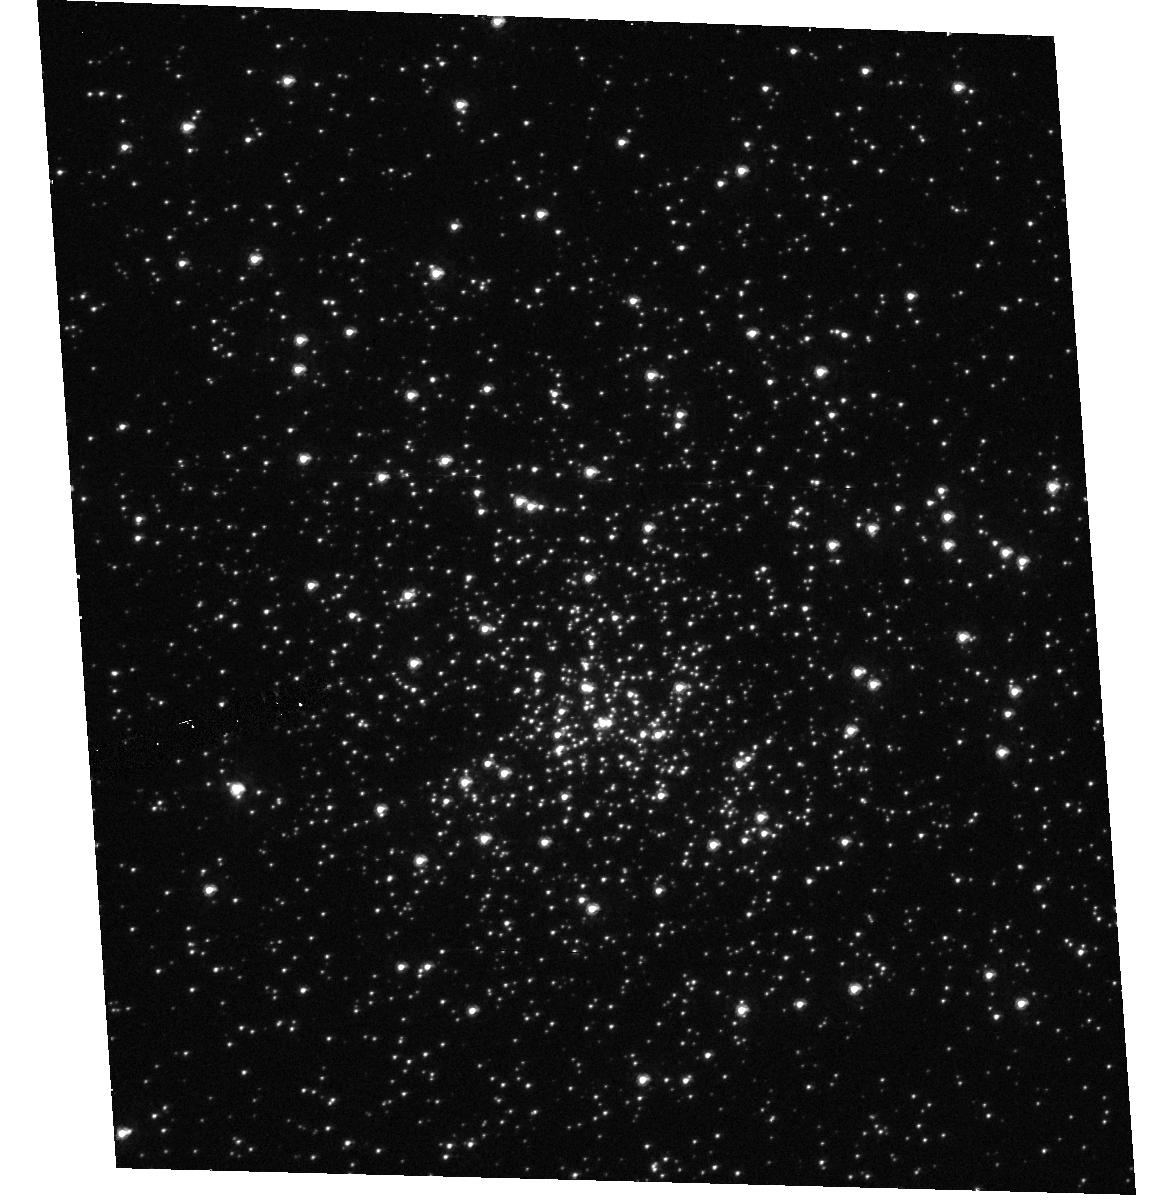
Target: NGC6681
Instrument: ACS/HRC
Filter: F330W
Exposure: 11 min
Observation ID: hst_9019_10_acs_hrc_f330w_j8bt10

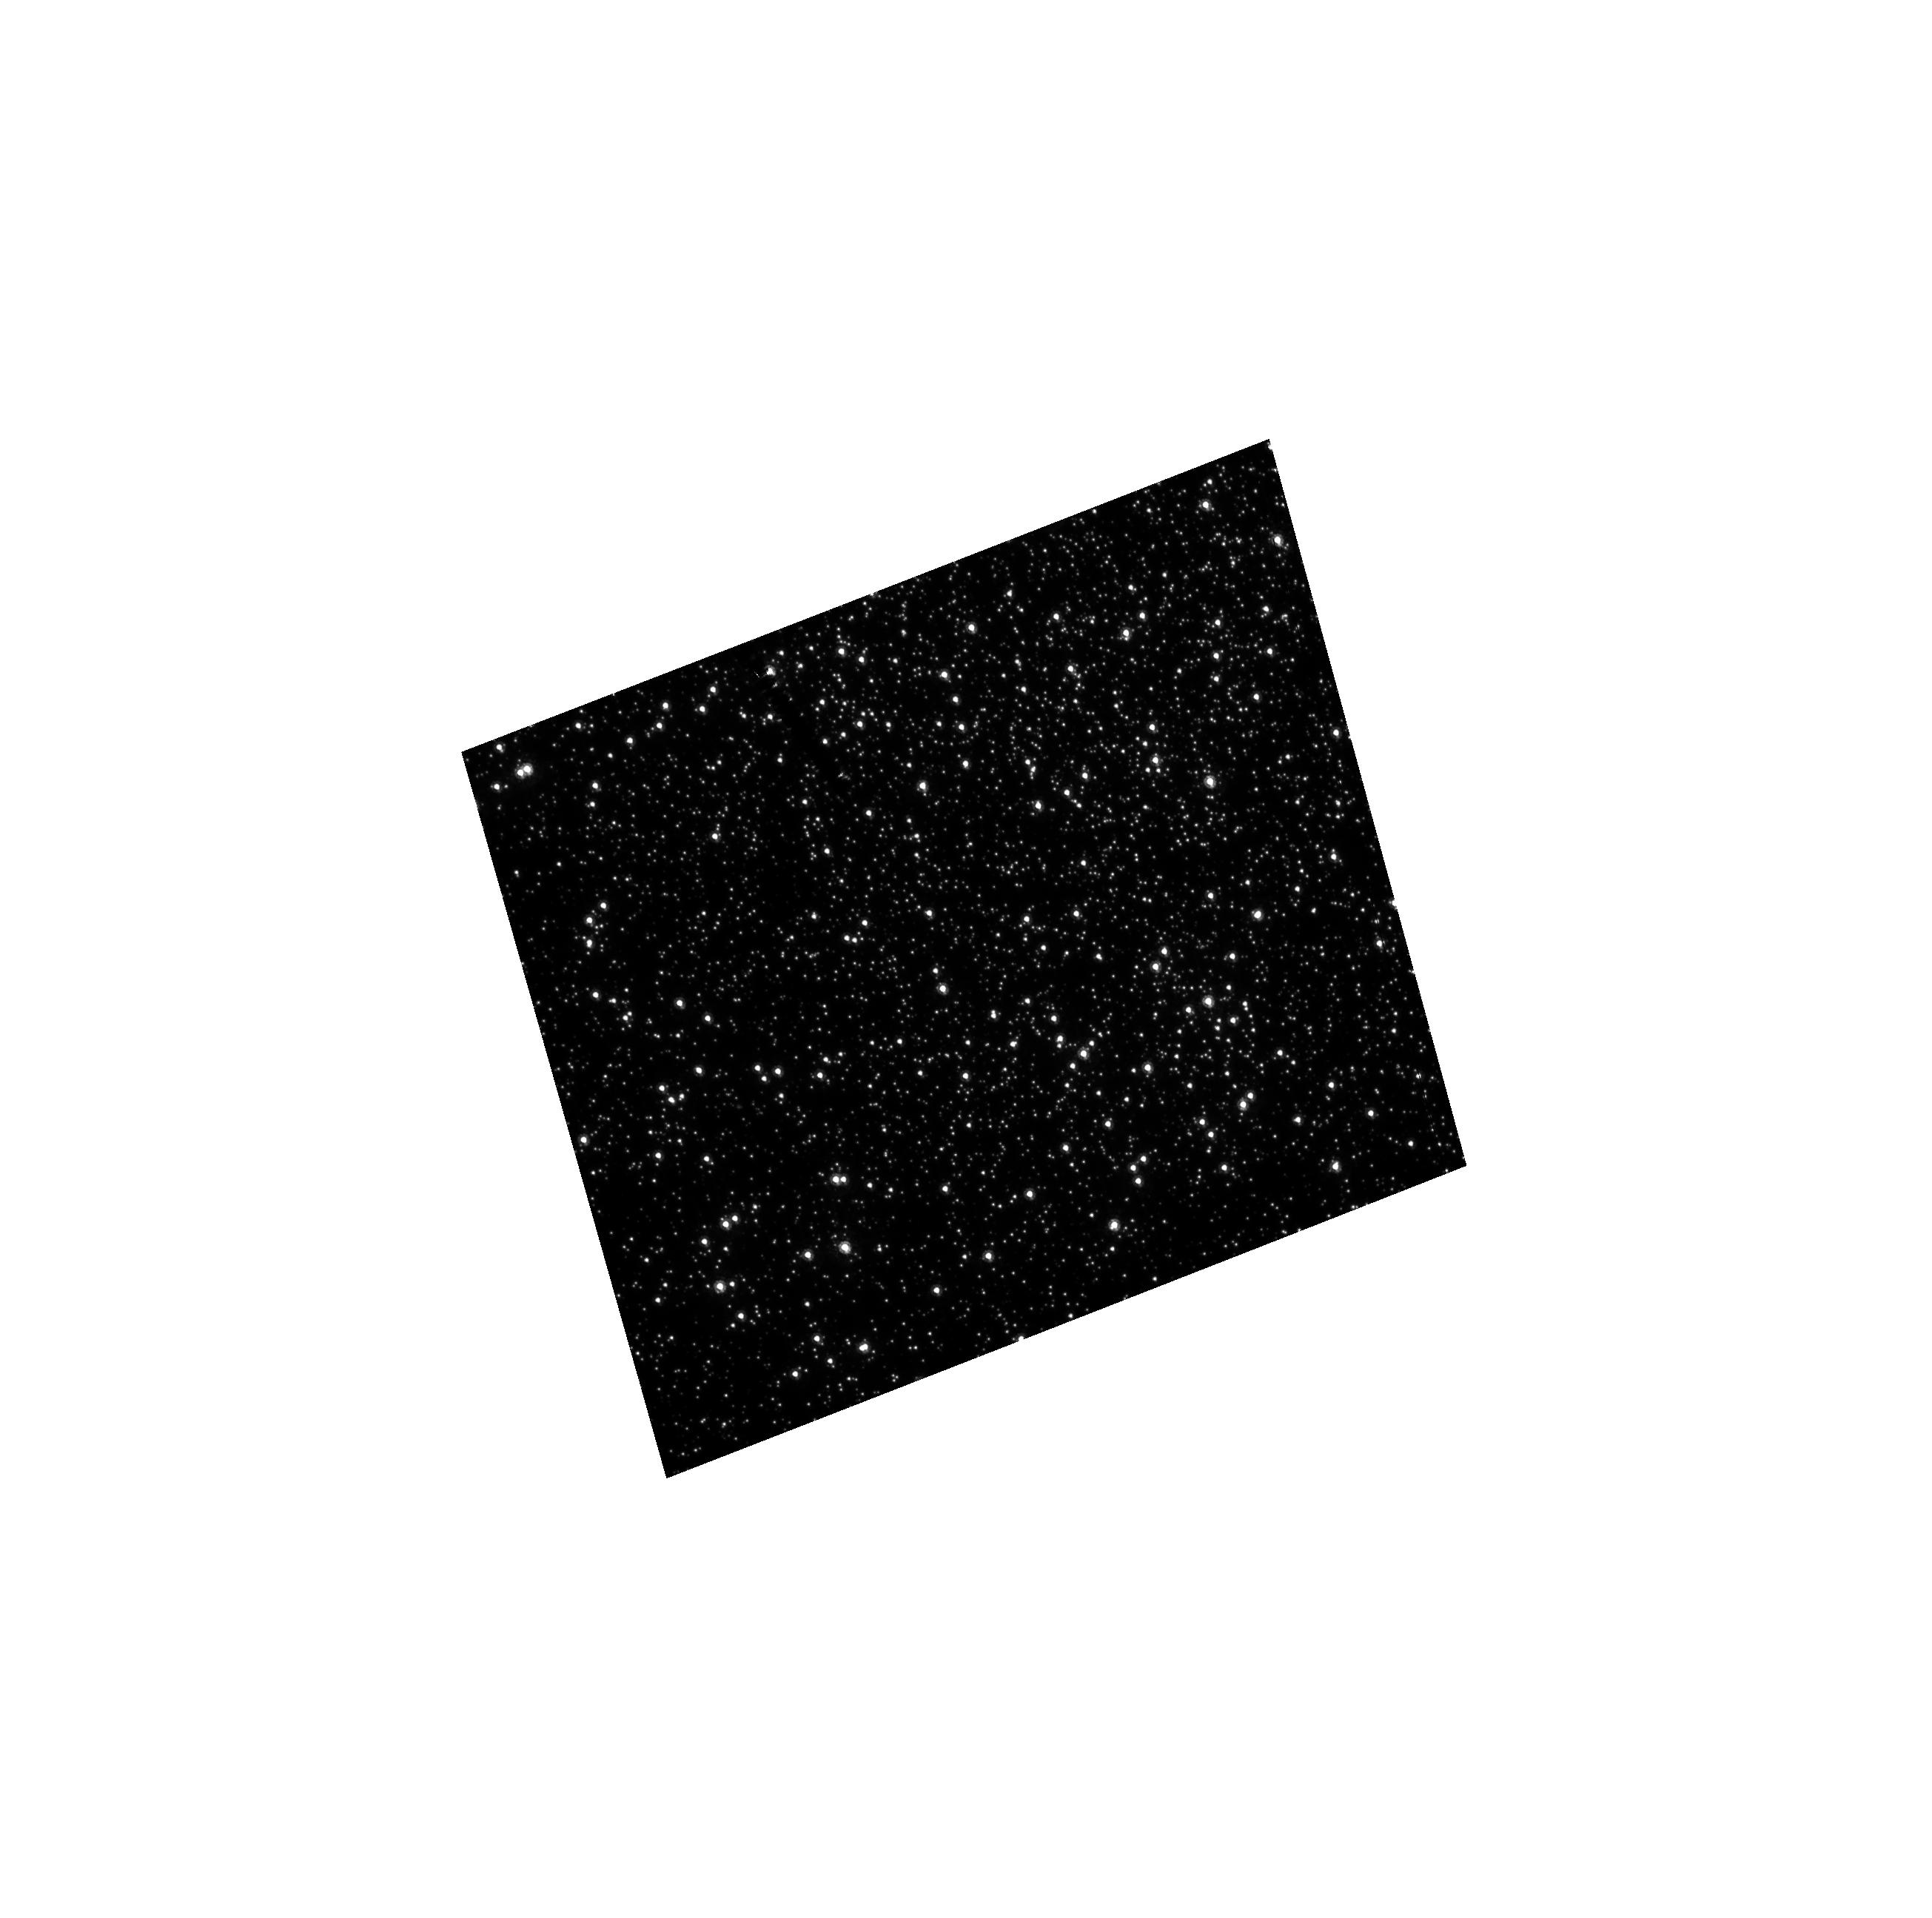
Target: NGC104
Instrument: ACS/HRC
Filter: F435W
Exposure: 4 min
Observation ID: hst_9019_04_acs_hrc_f435w_j8bt04

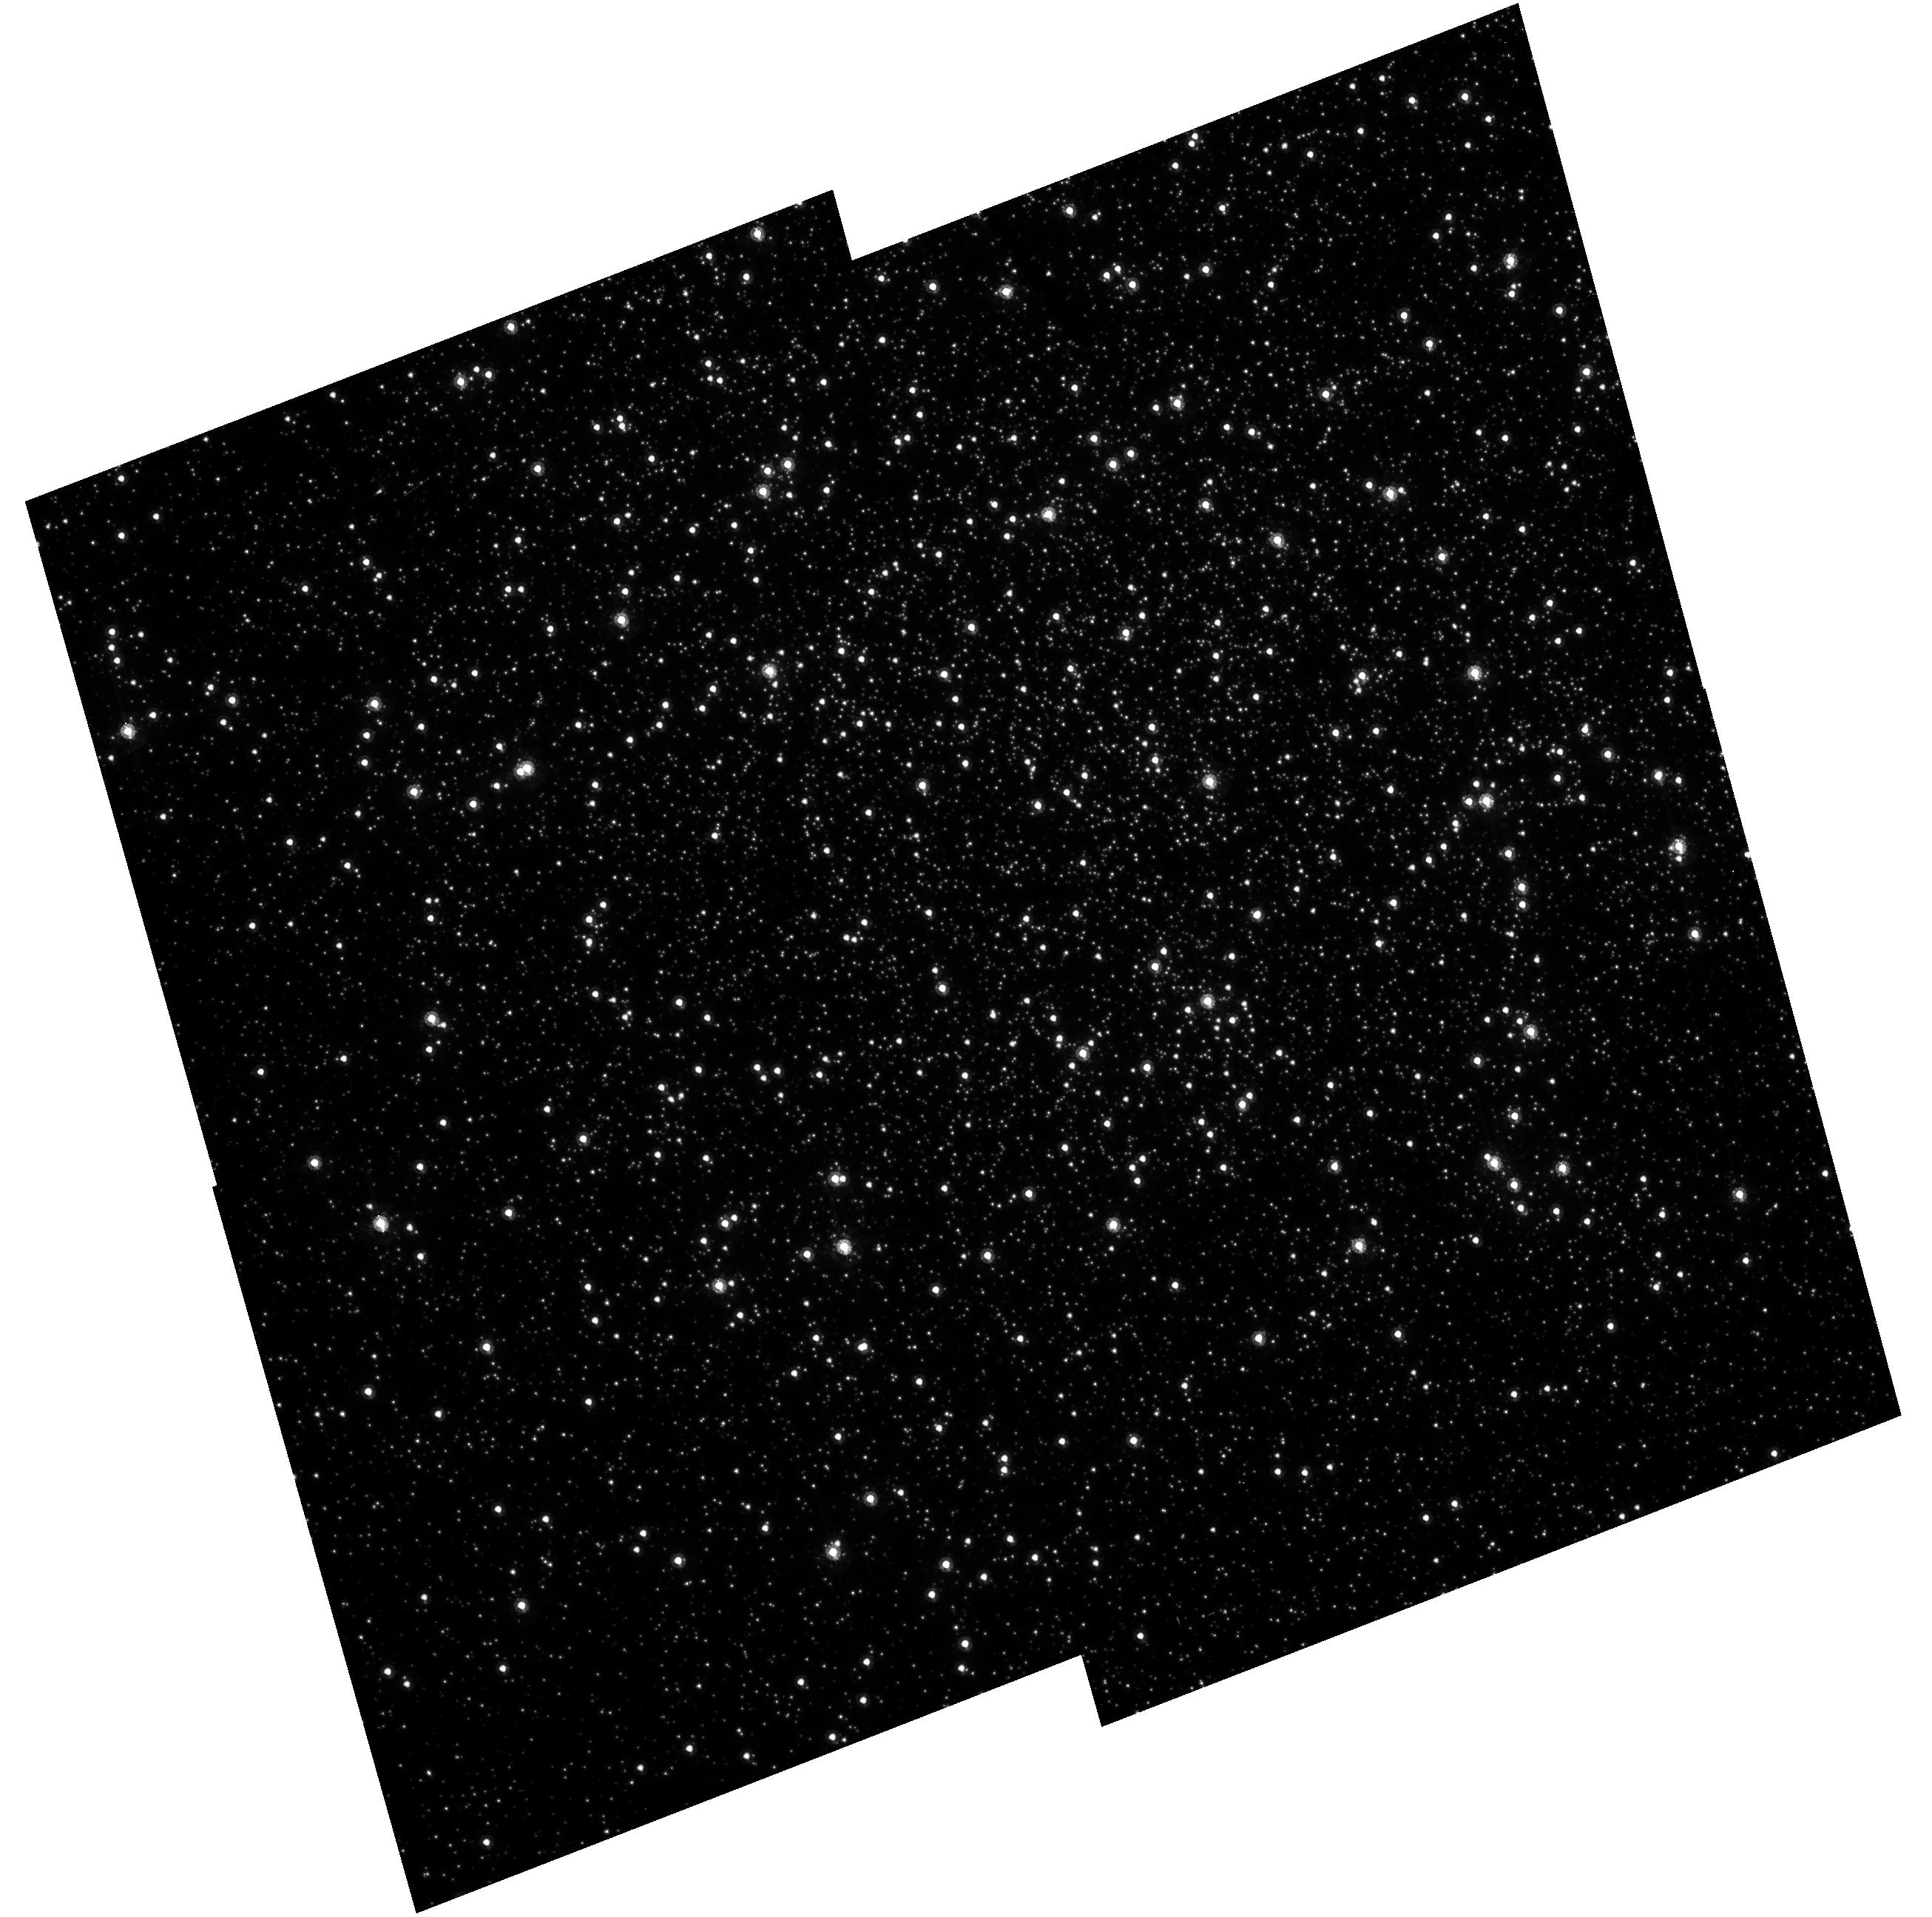
Target: NGC104
Instrument: ACS/HRC
Filter: F555W
Exposure: 12 min
Observation ID: hst_9019_05_acs_hrc_f555w_j8bt05

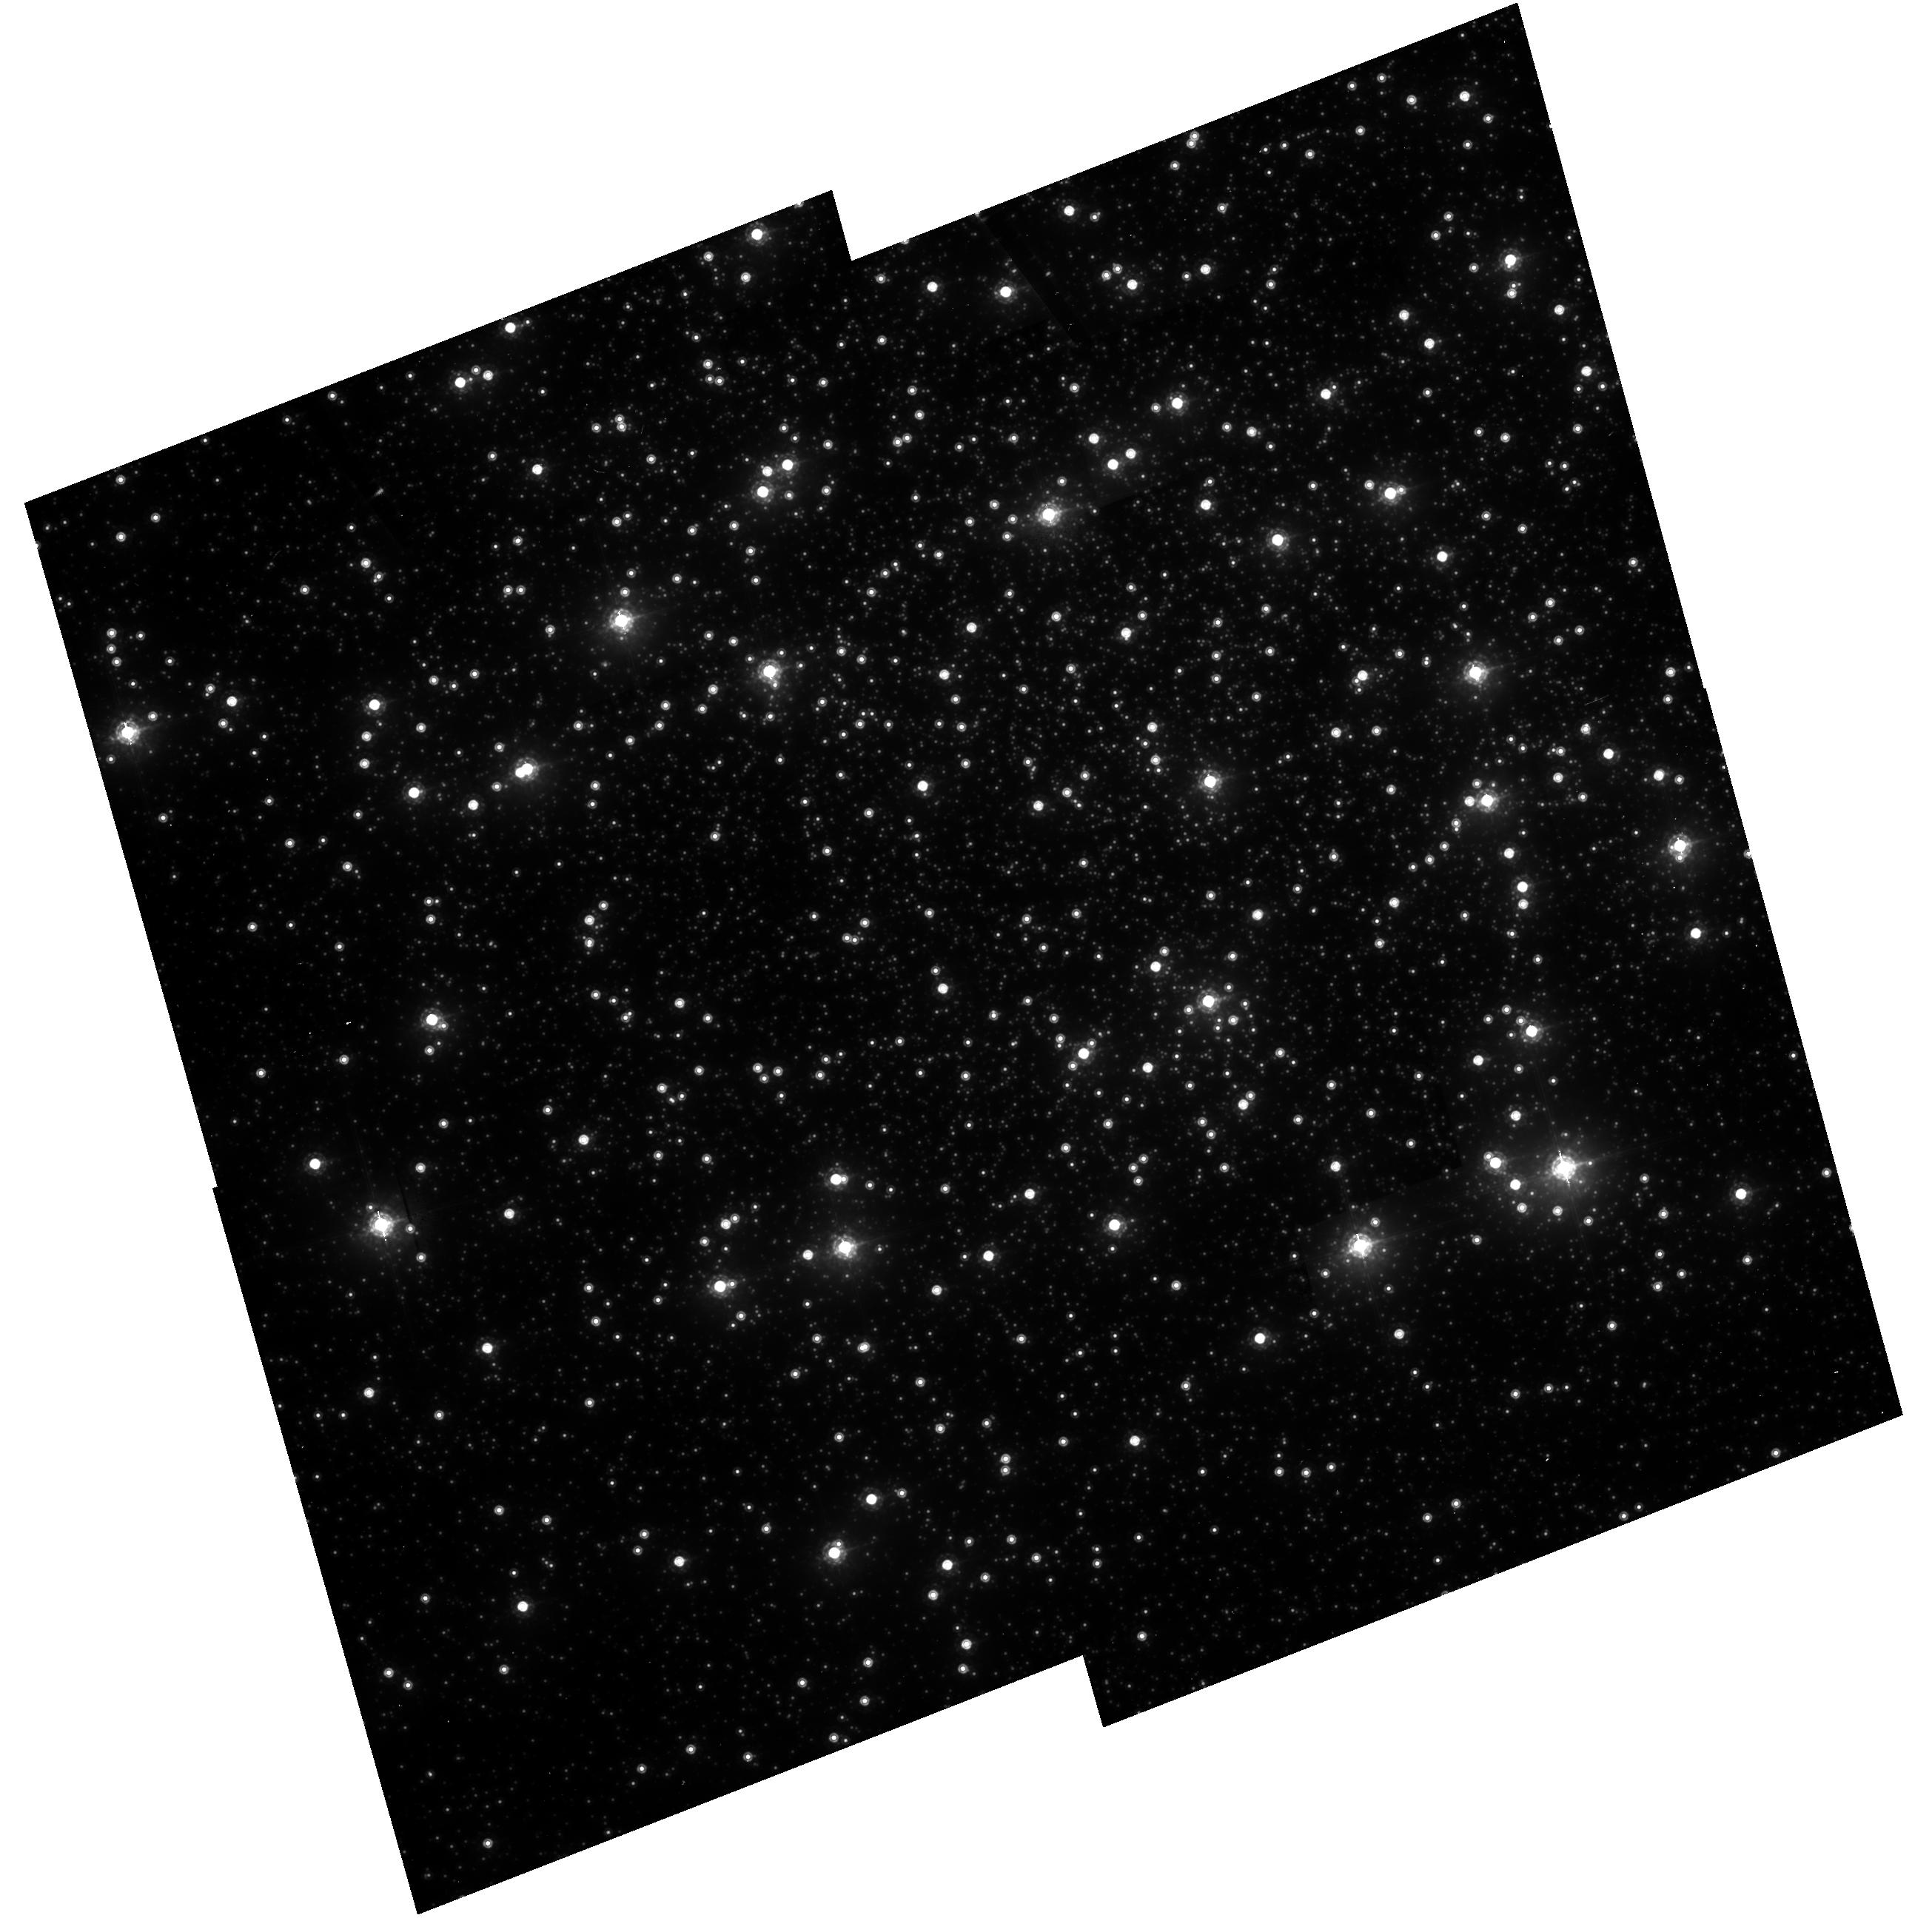
Target: NGC104
Instrument: ACS/HRC
Filter: F850LP
Exposure: 10 min
Observation ID: hst_9019_04_acs_hrc_f850lp_j8bt04

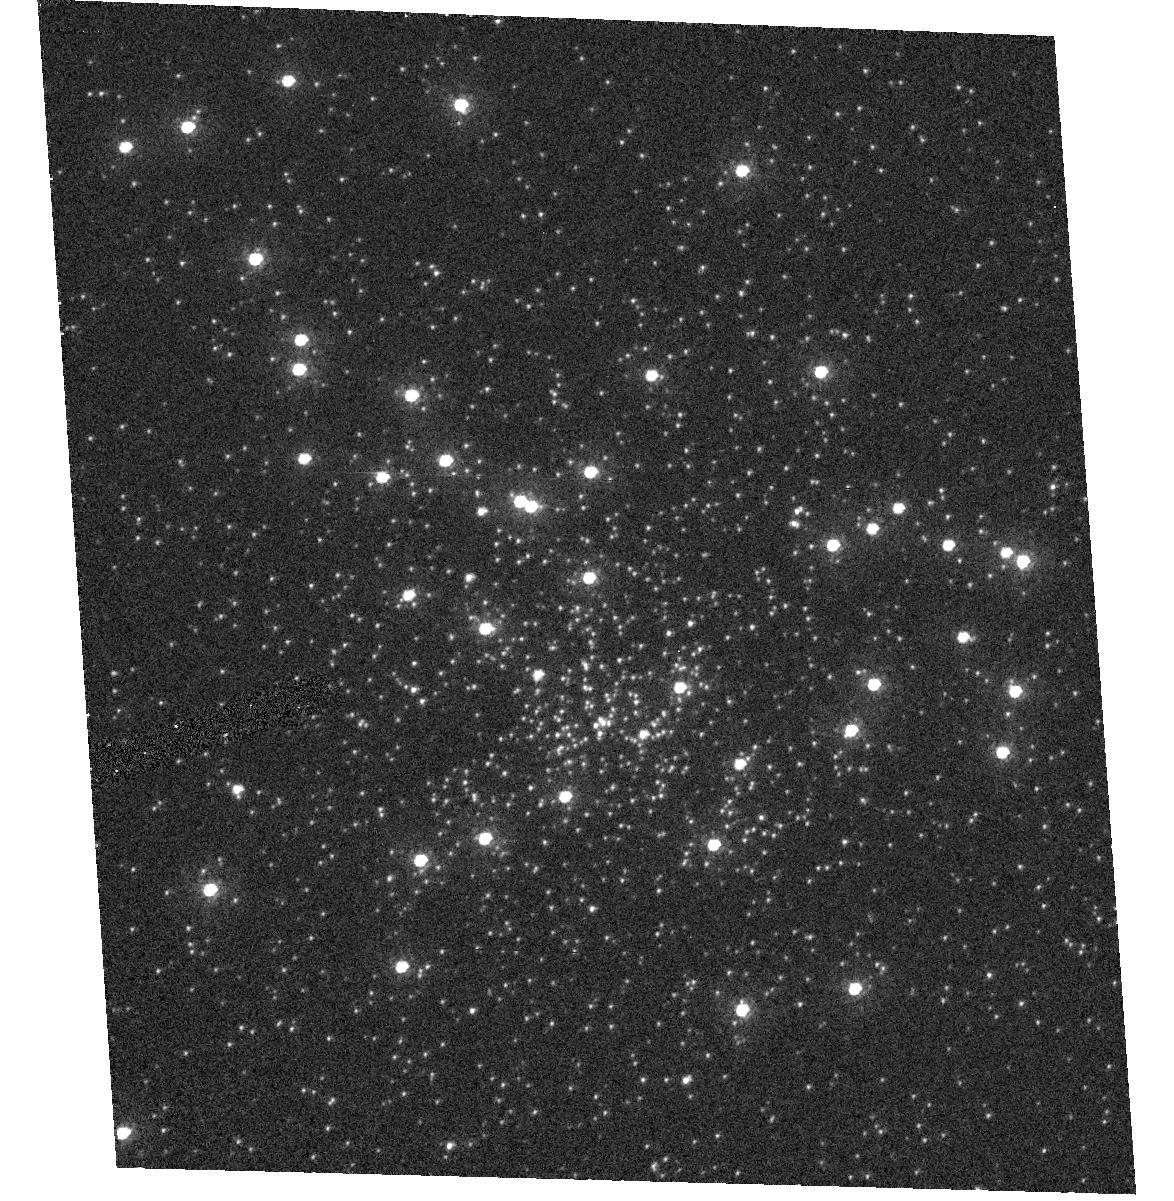
Target: NGC6681
Instrument: ACS/HRC
Filter: F220W
Exposure: 23 min
Observation ID: hst_9019_10_acs_hrc_f220w_j8bt10

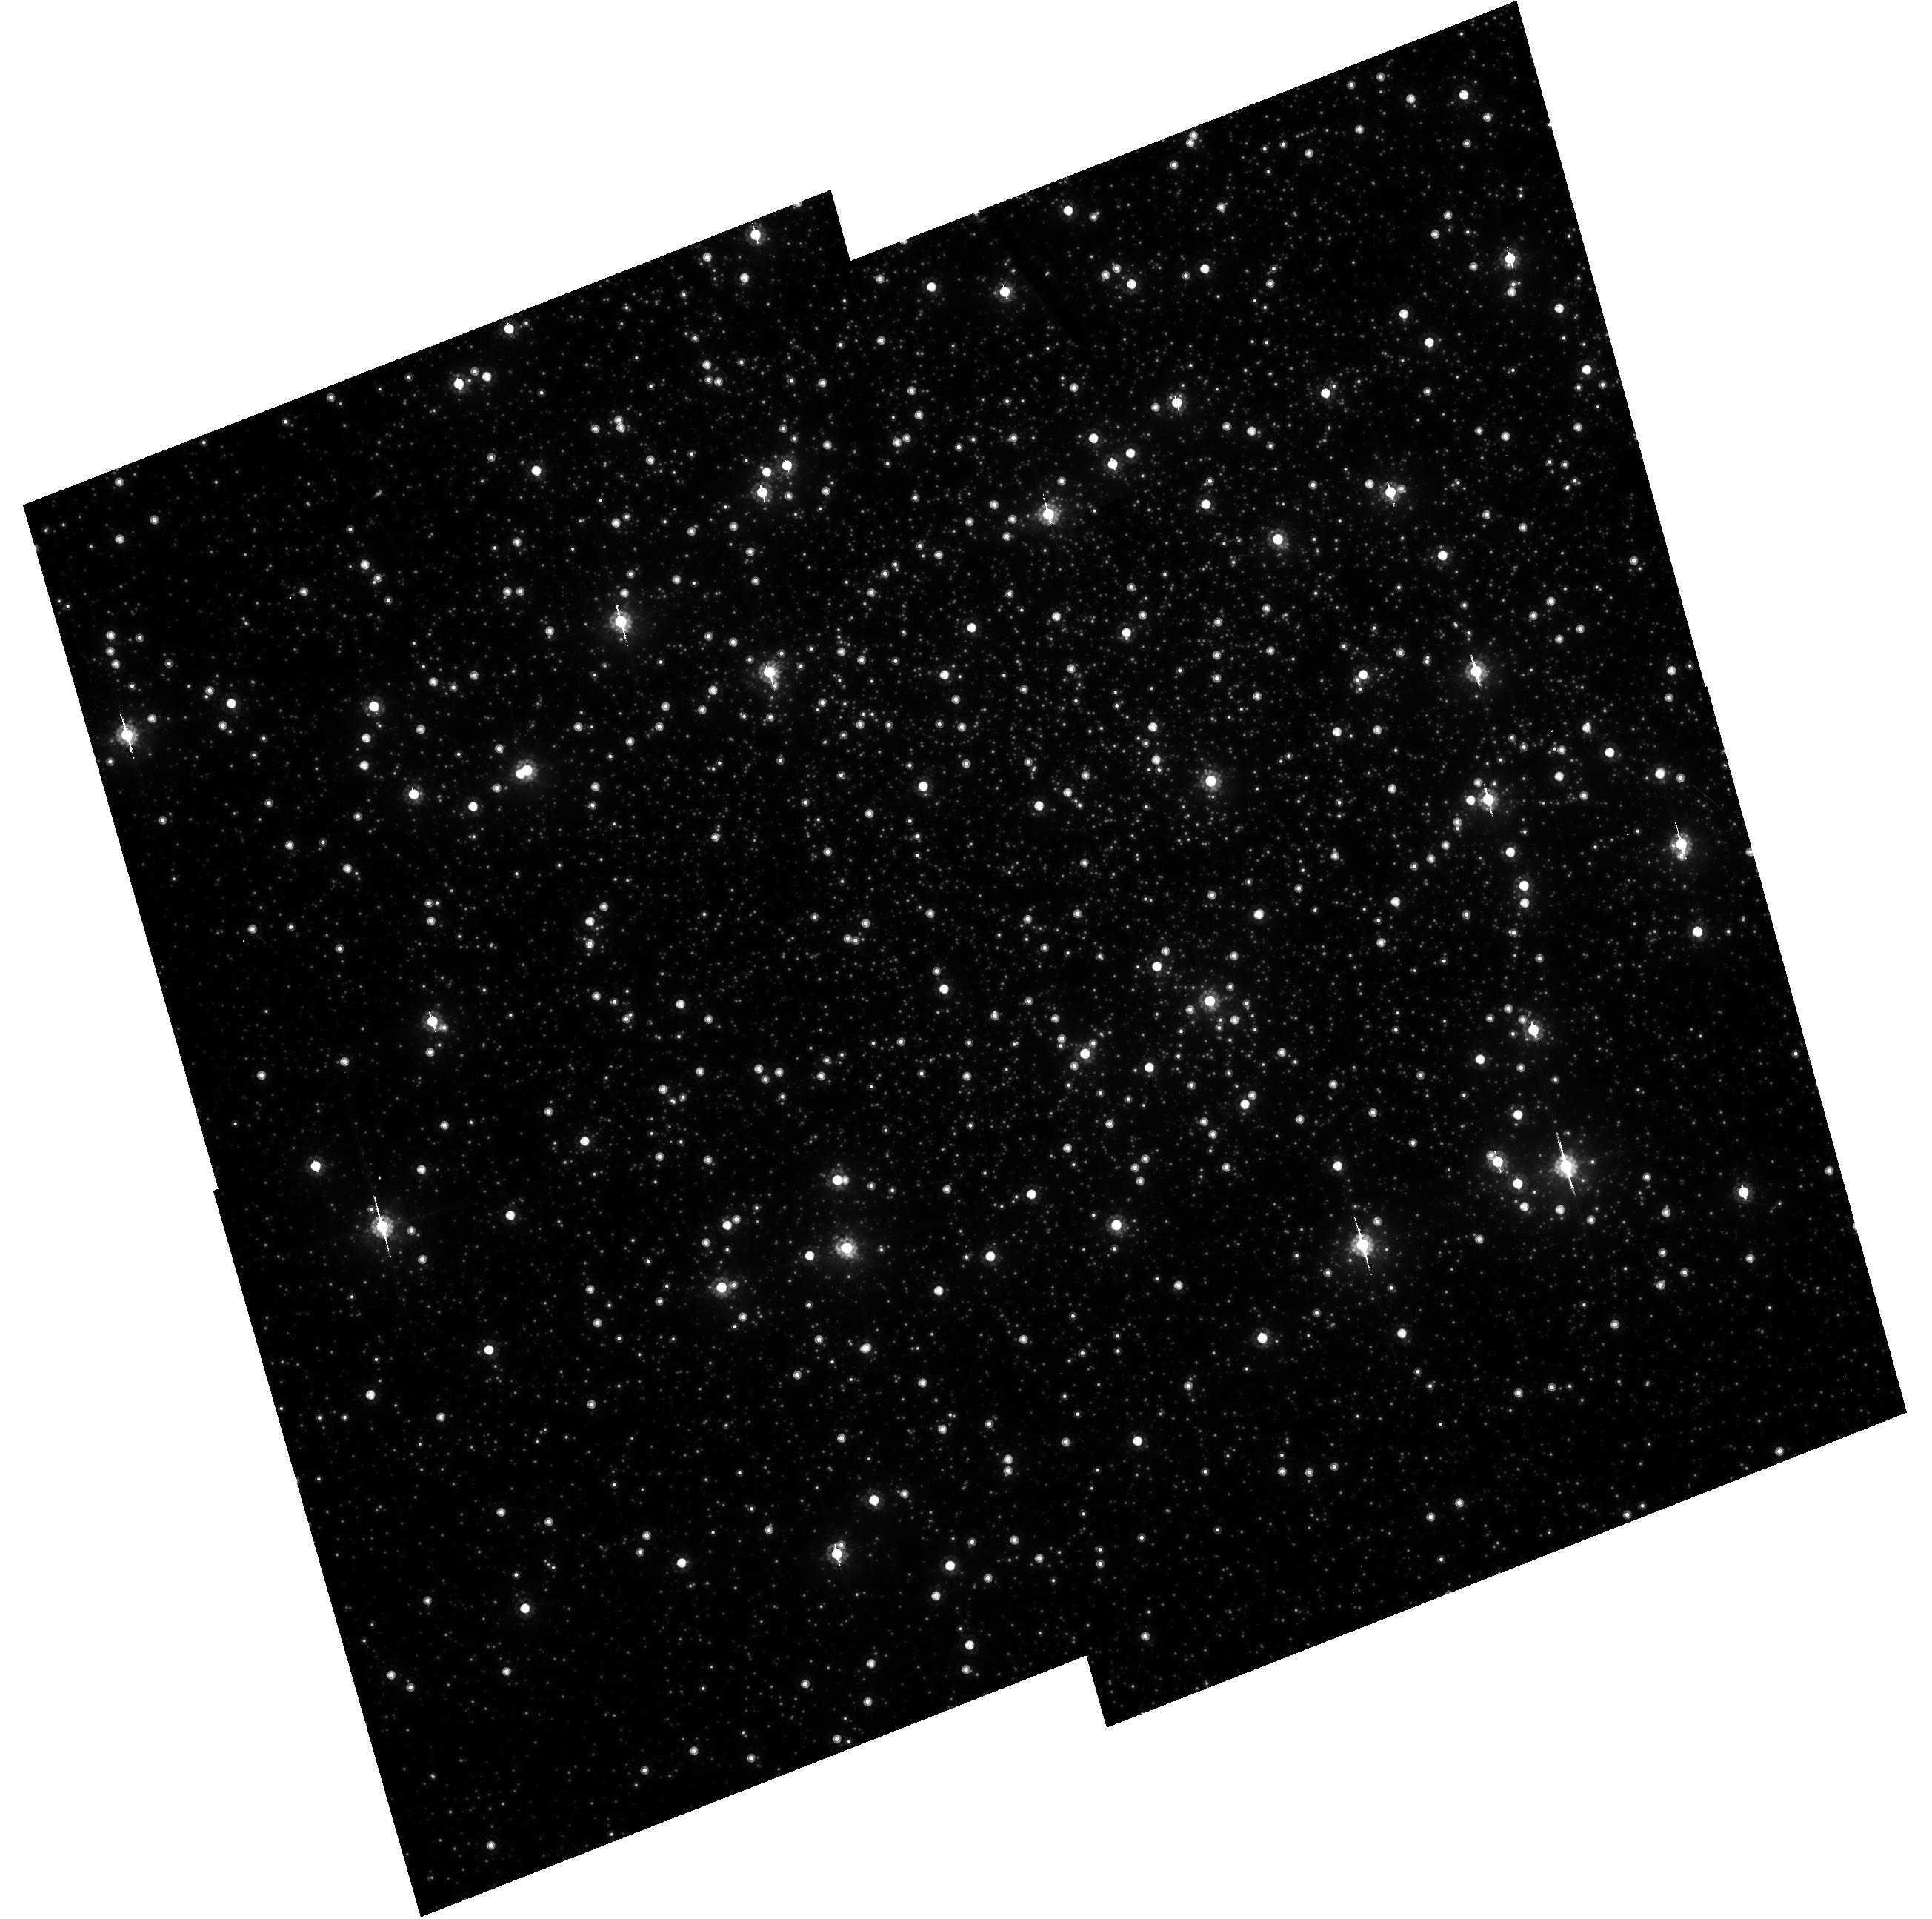
Target: NGC104
Instrument: ACS/HRC
Filter: F814W
Exposure: 21 min
Observation ID: hst_9019_07_acs_hrc_f814w_j8bt07

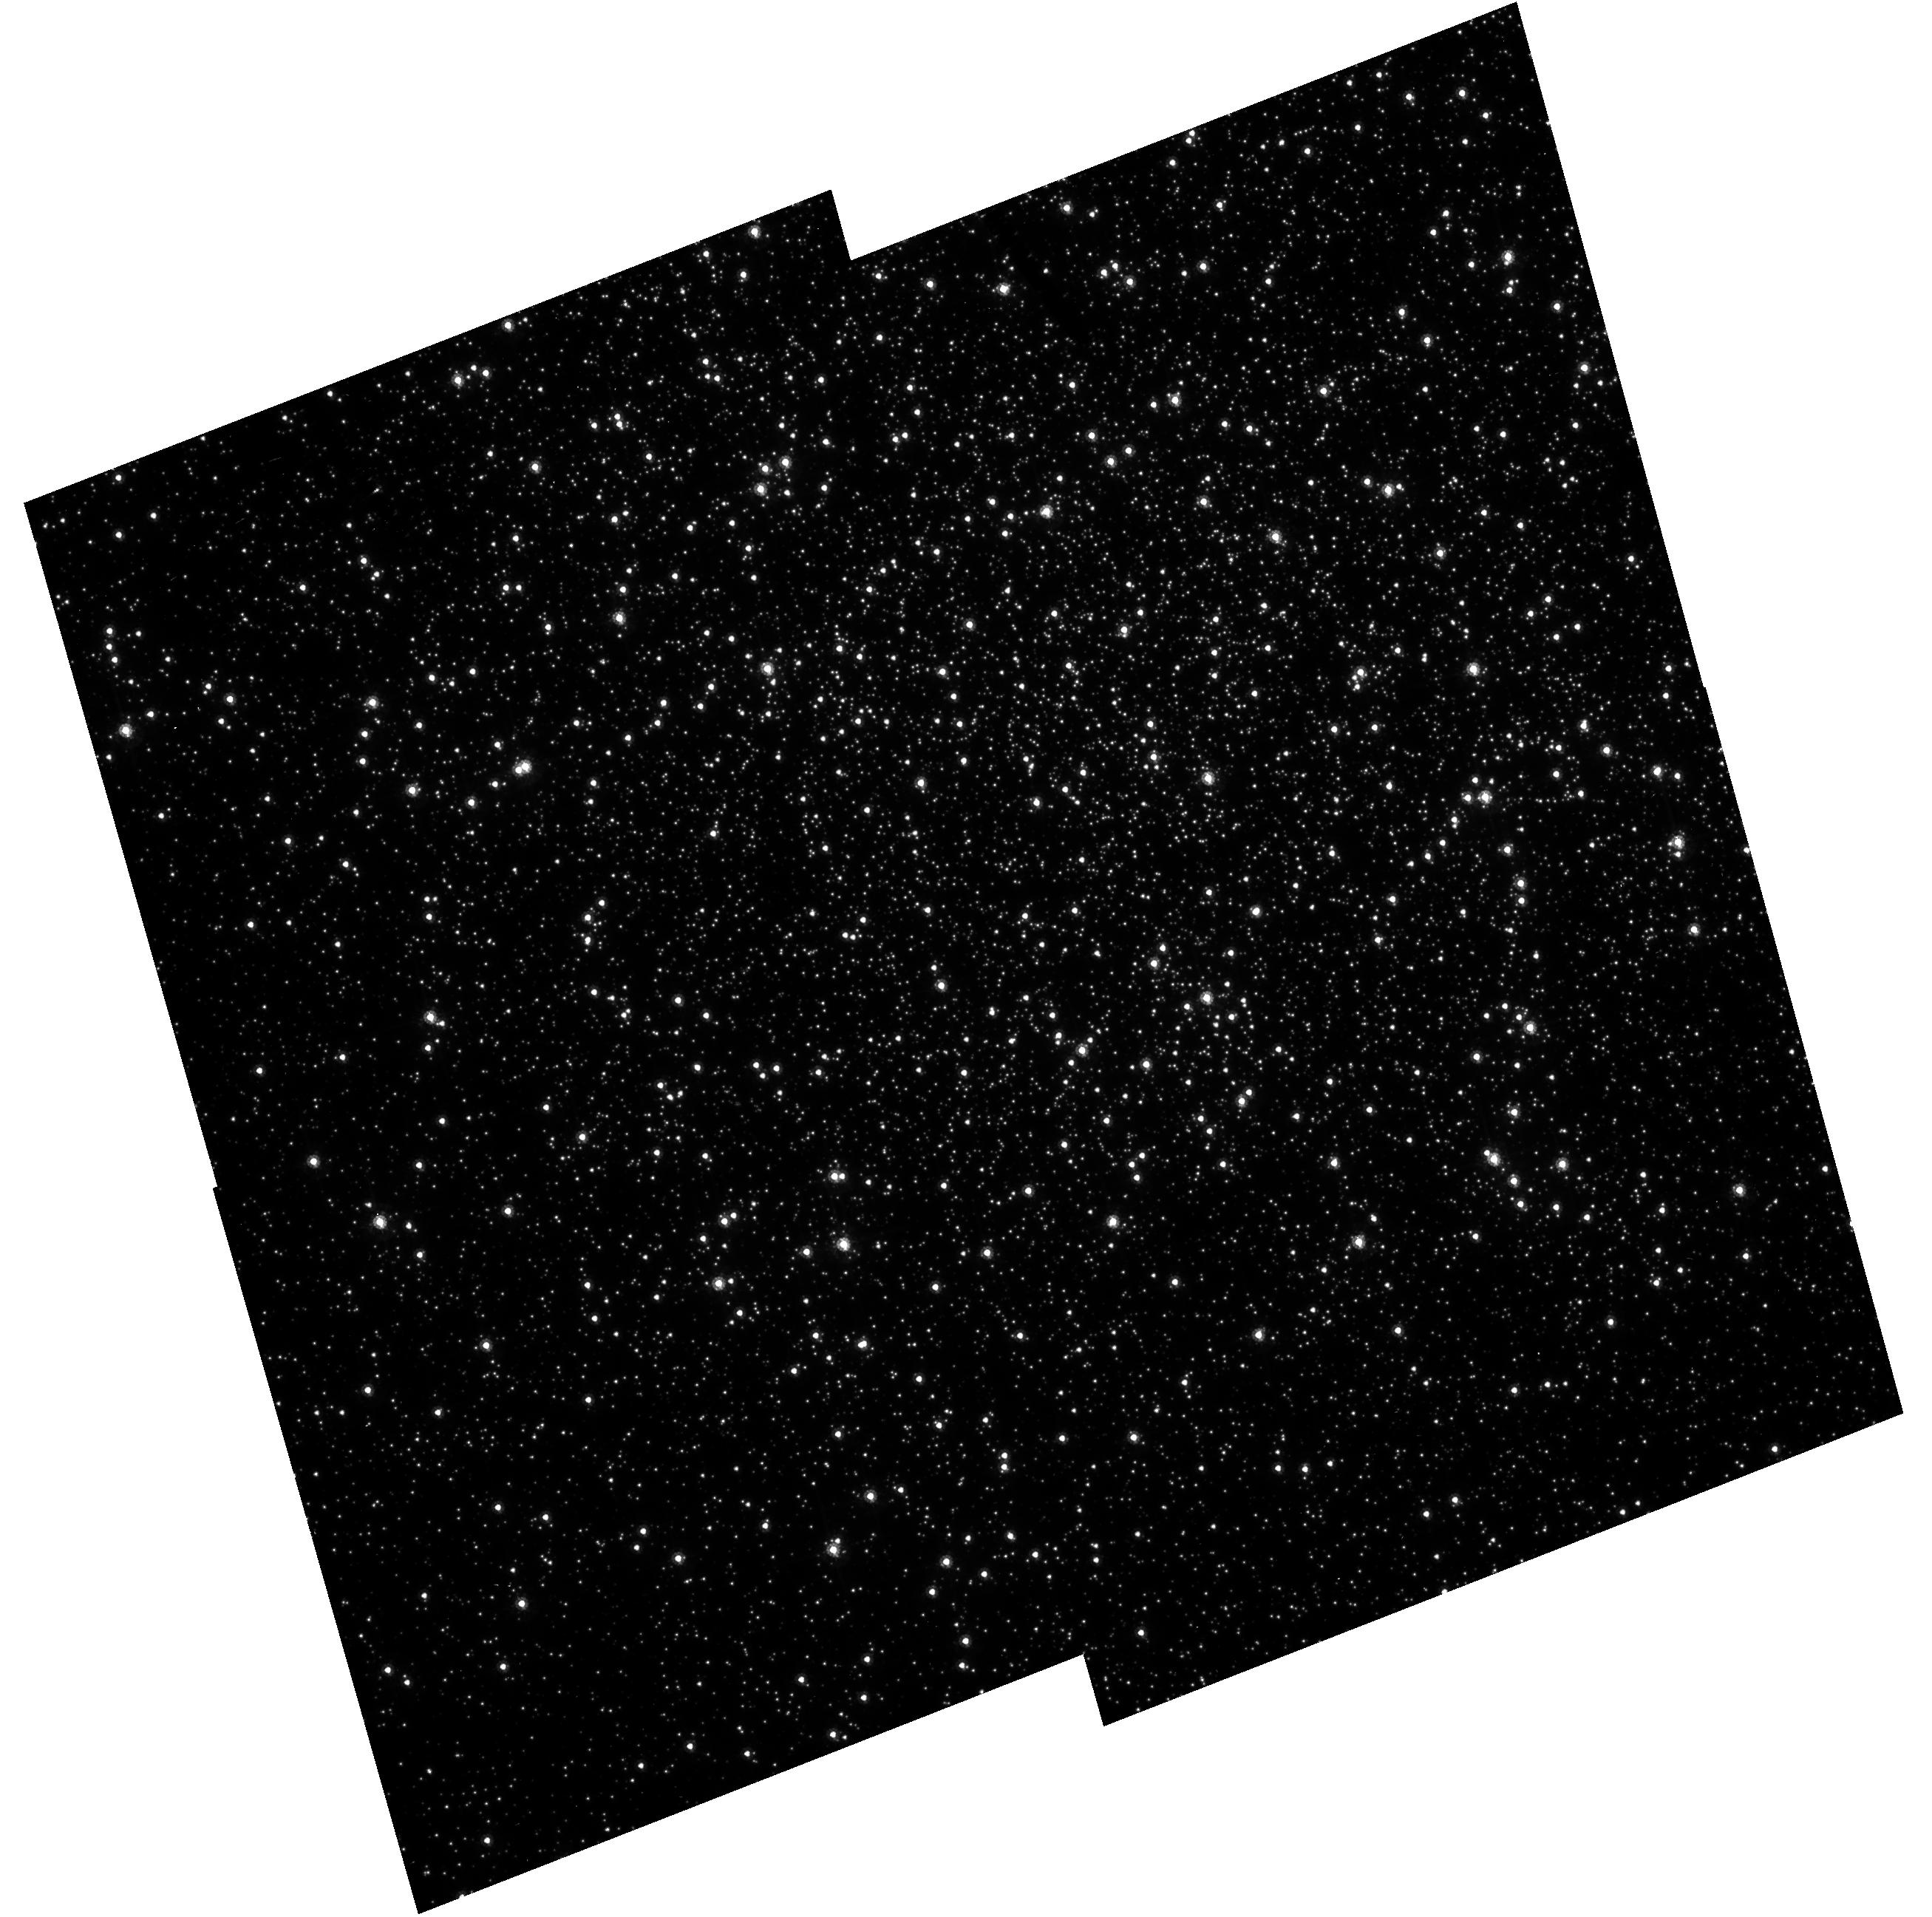
Target: NGC104
Instrument: ACS/HRC
Filter: F475W
Exposure: 10 min
Observation ID: hst_9019_01_acs_hrc_f475w_j8bt01

HRC flat field stability (PI: Bohlin, Ralph C.)

The stability and uniformity of the low-frequency flat fields (L-flat) of all ACS detectors will be assessed by using multiple pointing observations of the globular clusters NGC104, NGC6681 - thus imaging moderately dense stellar fields. By placing the same star over different portions of the detectors and measuring relative changes in its brightness it will be possible to determine local variations in the response of the detectors. Based on previous experience with STIS, it is deemed that a total of nine different pointings will suffice to provide adequate characterisation of the flat field stability in any given band. For each filter to be tested, the baseline consists of 9 pointings with steps of ~20% of the FOV in a diagonal cross pattern. During SMOV, the complement of filters to be tested is limited to the following: for the HRC, the SDSS filter set (F475W, F625W, F775W, F850LP) and the F555W, F606W and F814W filters, with the further addition of F220W and F330W. In order to provide complementary data for the geometric distortion programmes (9027 and 9028), and also to check that the distortion is not chromatic, three additional exposures will be taken with each of F775W, F220W with a very small (~10 pixel) offset from the centre (see proposals 9027 and 9028). Execution of this programme must await completion of programme 9011 (ACS to FGS alignment) and the ensuing PDB update.